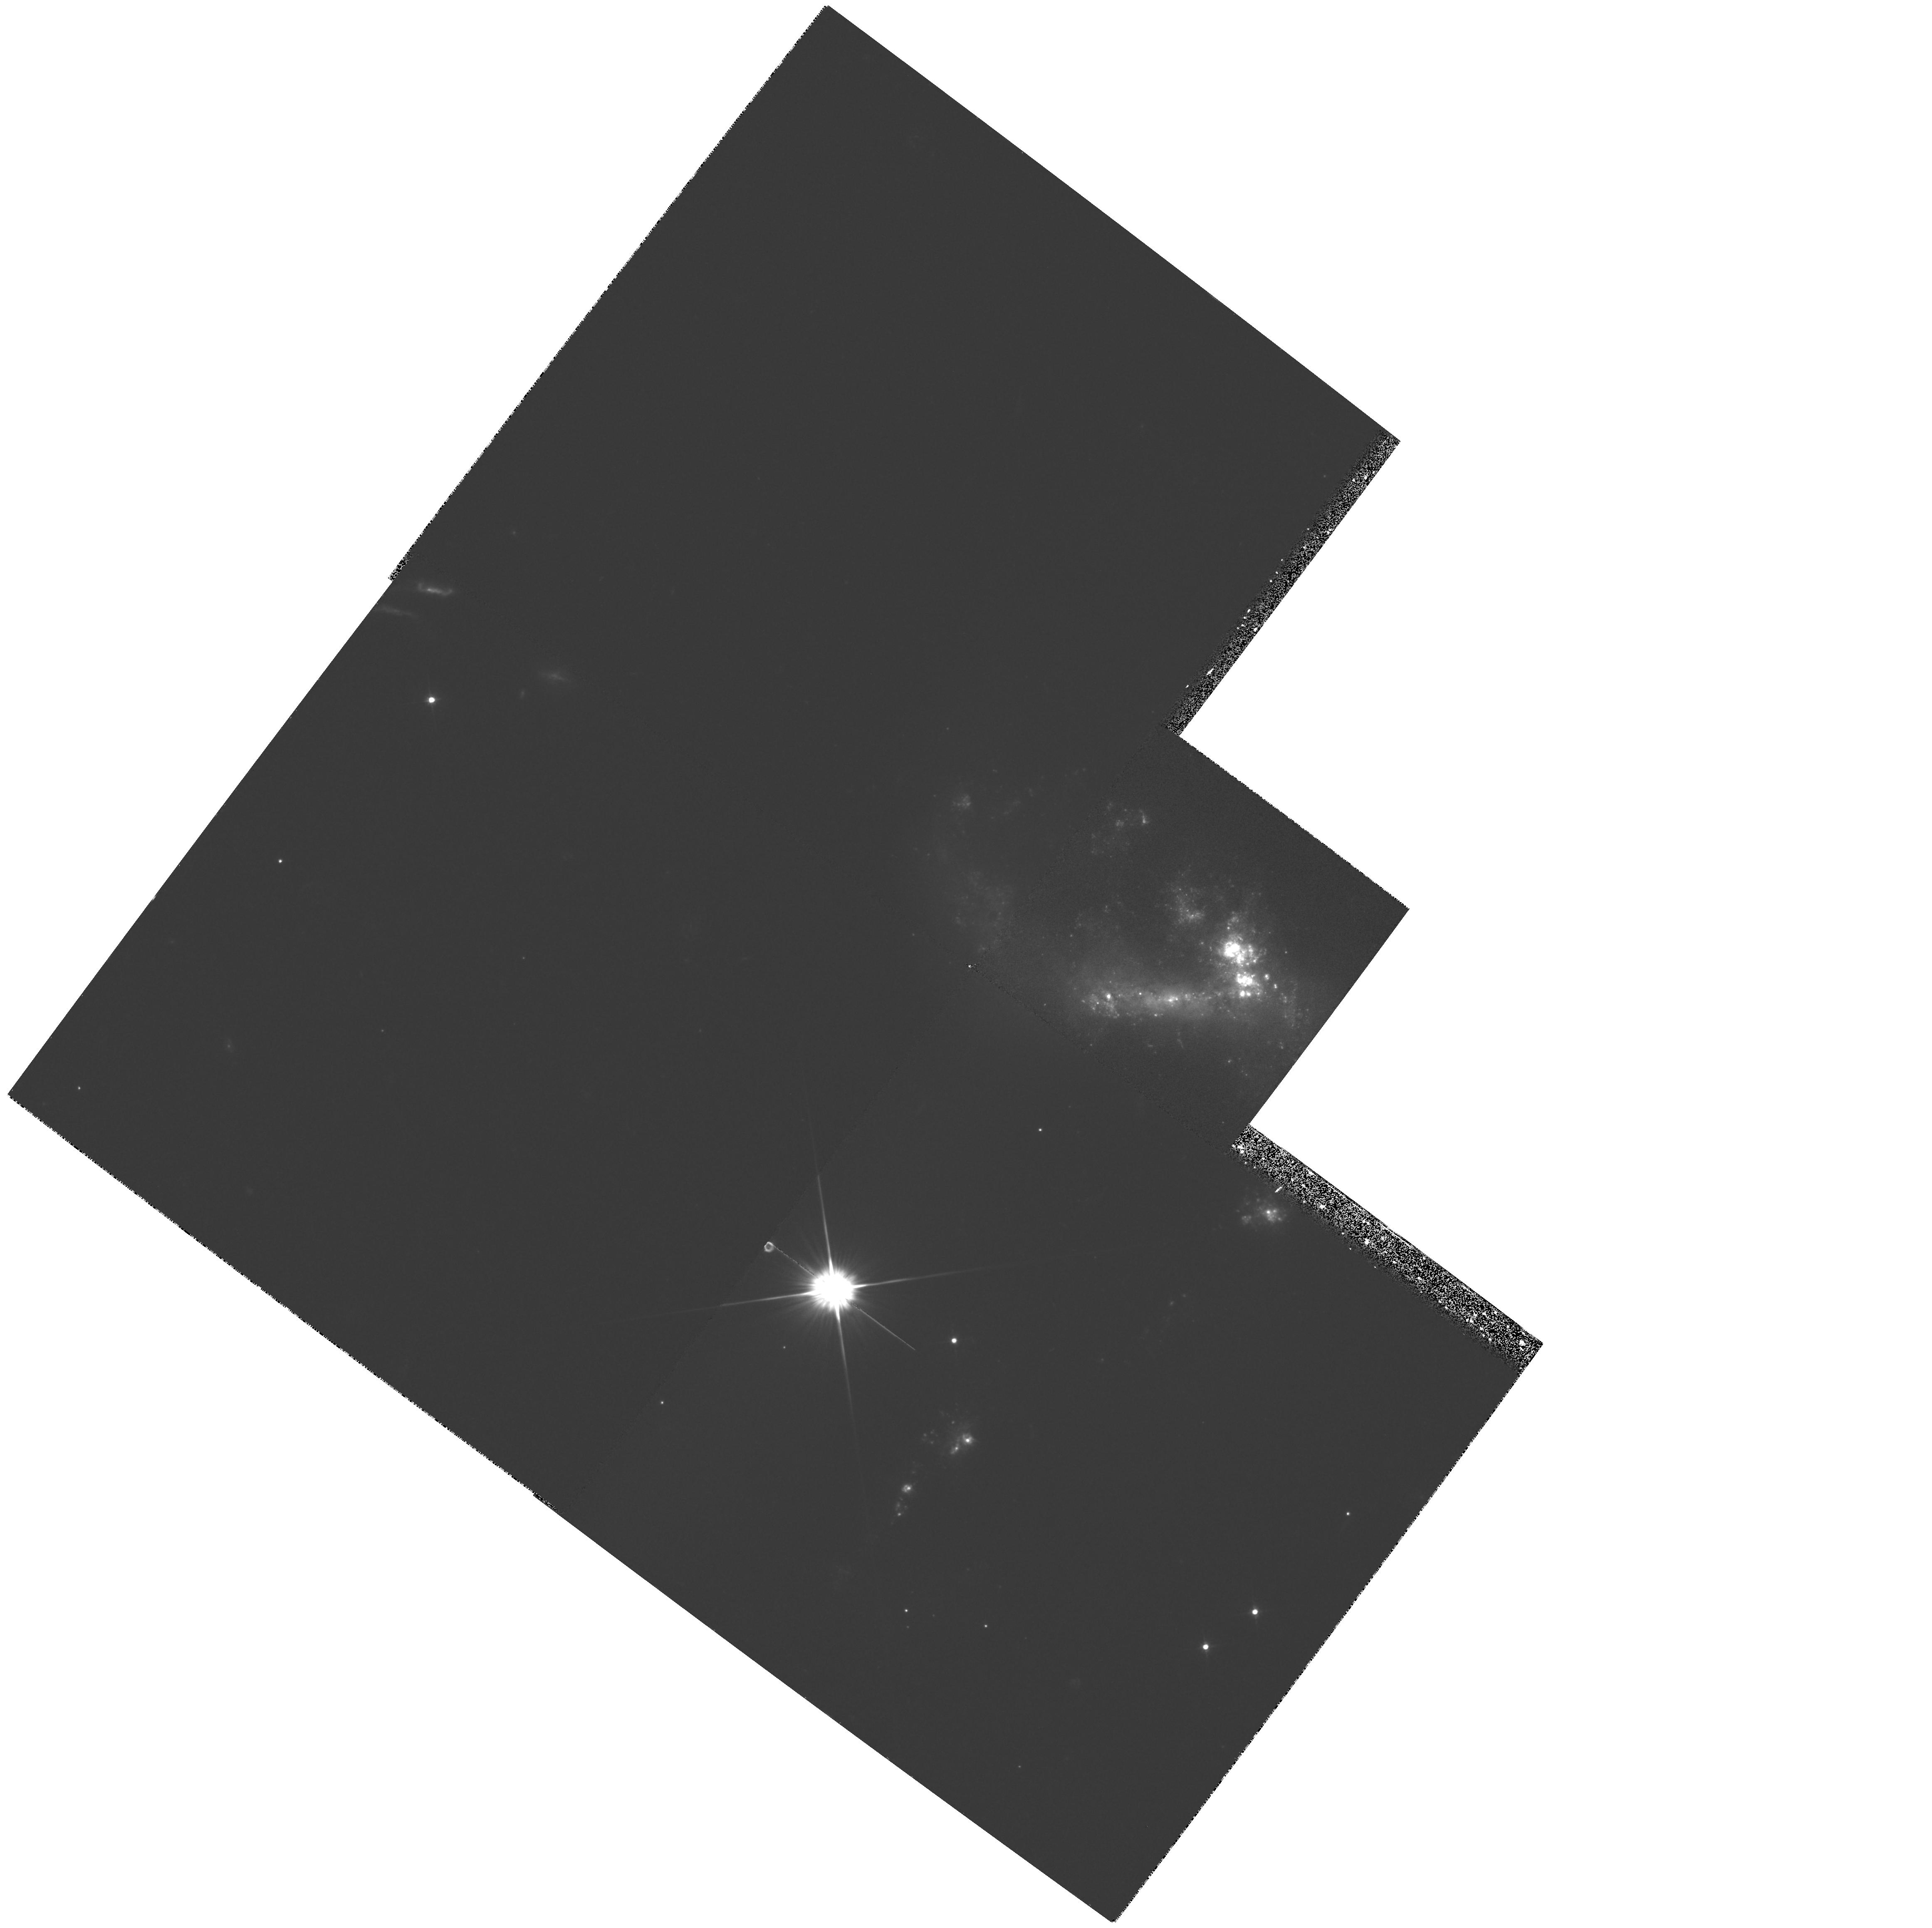
Target: NGC1741
Instrument: WFPC2/PC
Filter: F555W
Exposure: 21 min
Observation ID: hst_5900_01_wfpc2_pc_f555w_u2wm01

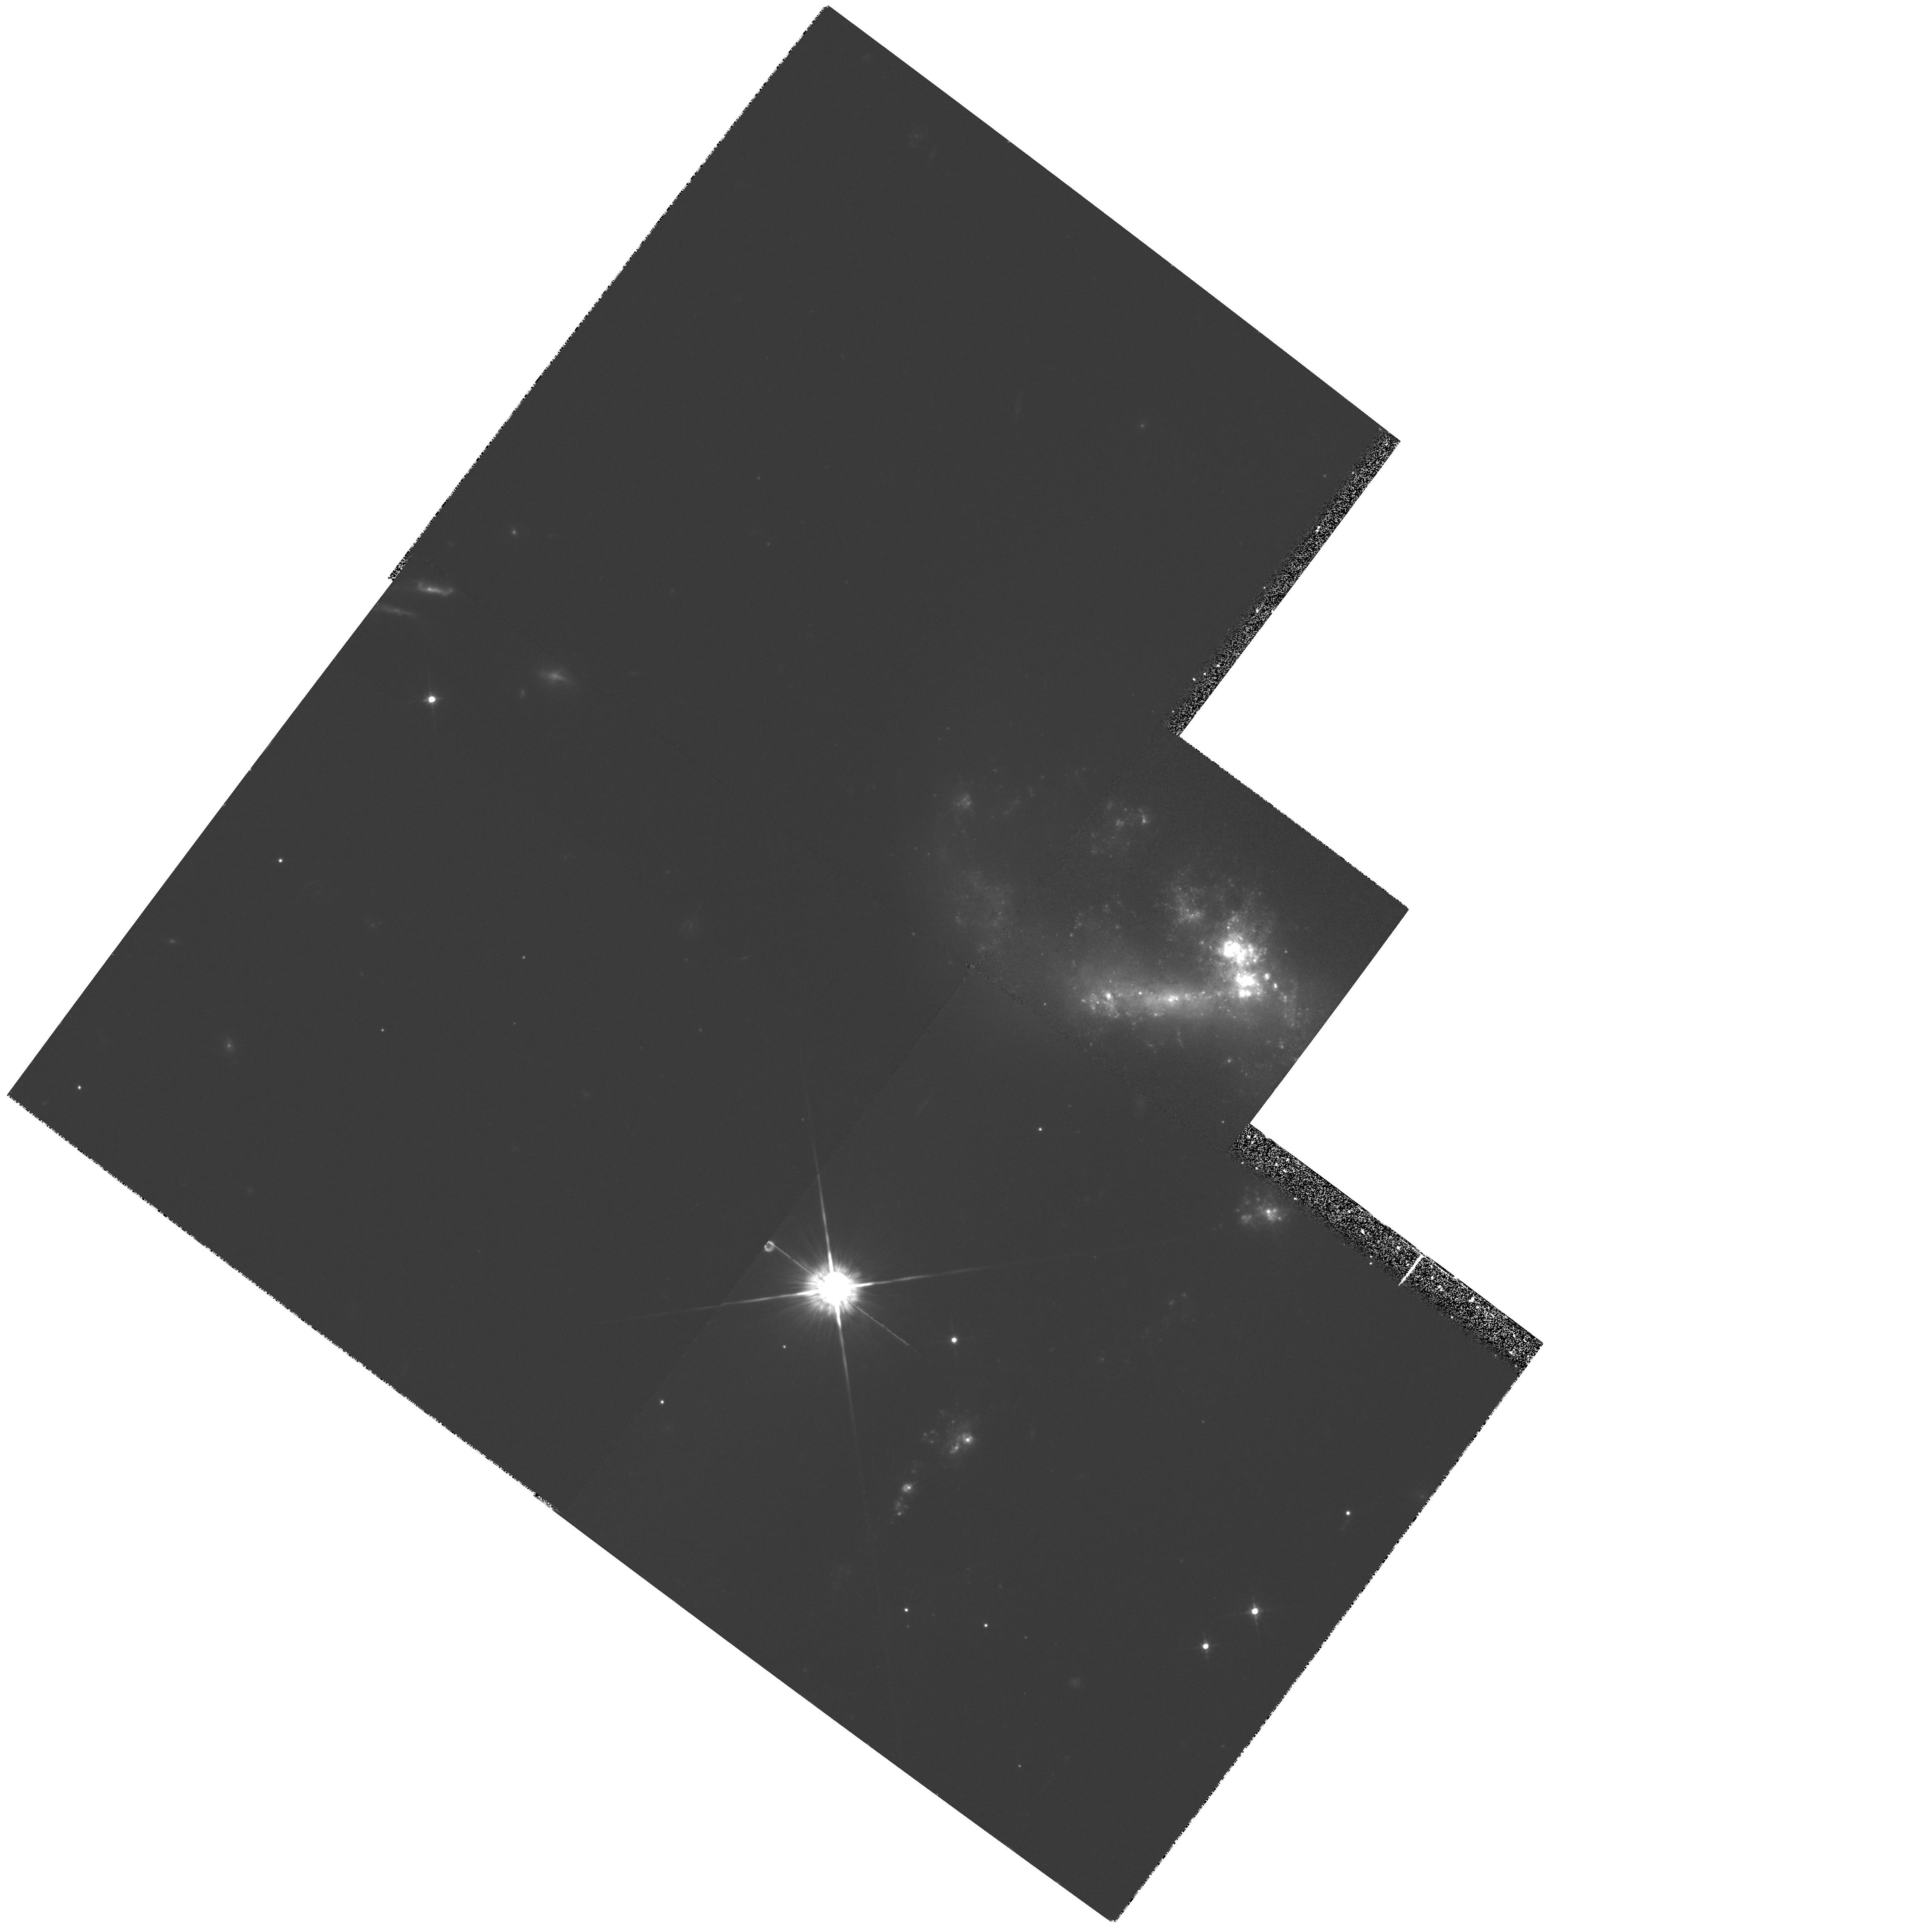
Target: NGC1741
Instrument: WFPC2/PC
Filter: F675W
Exposure: 28 min
Observation ID: hst_5900_01_wfpc2_pc_f675w_u2wm01

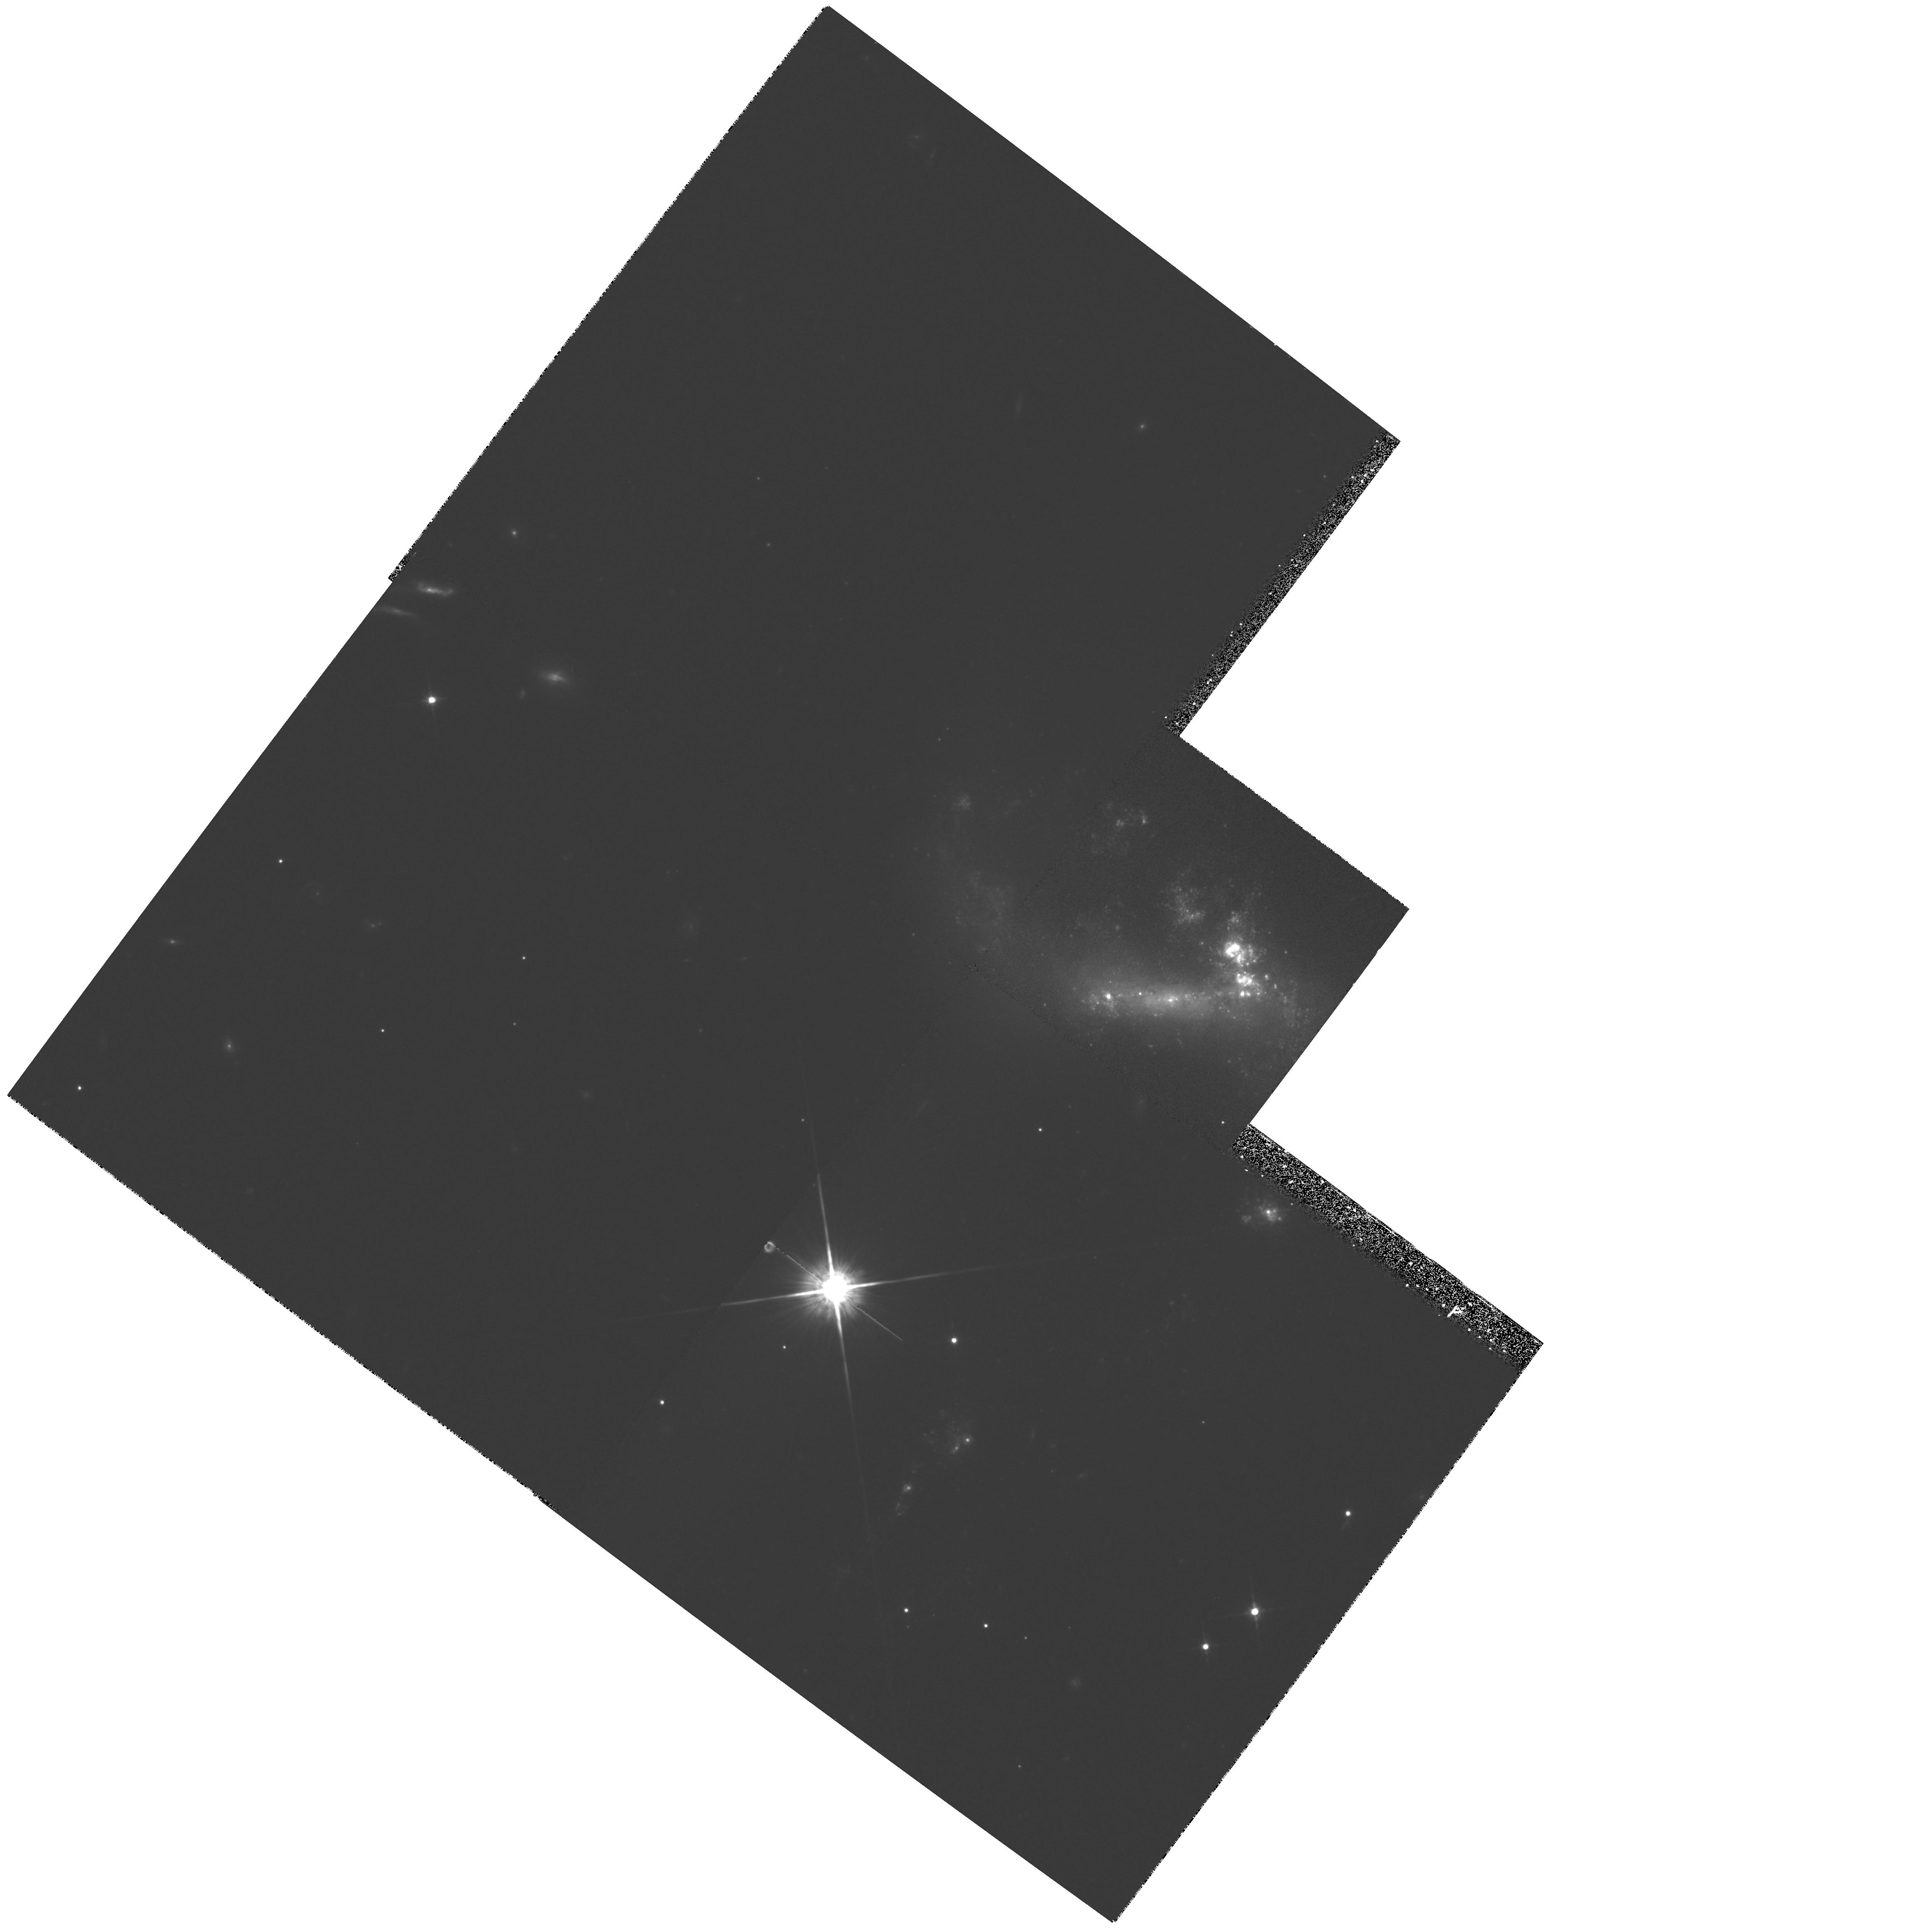
Target: NGC1741
Instrument: WFPC2/PC
Filter: F814W
Exposure: 28 min
Observation ID: hst_5900_01_wfpc2_pc_f814w_u2wm01

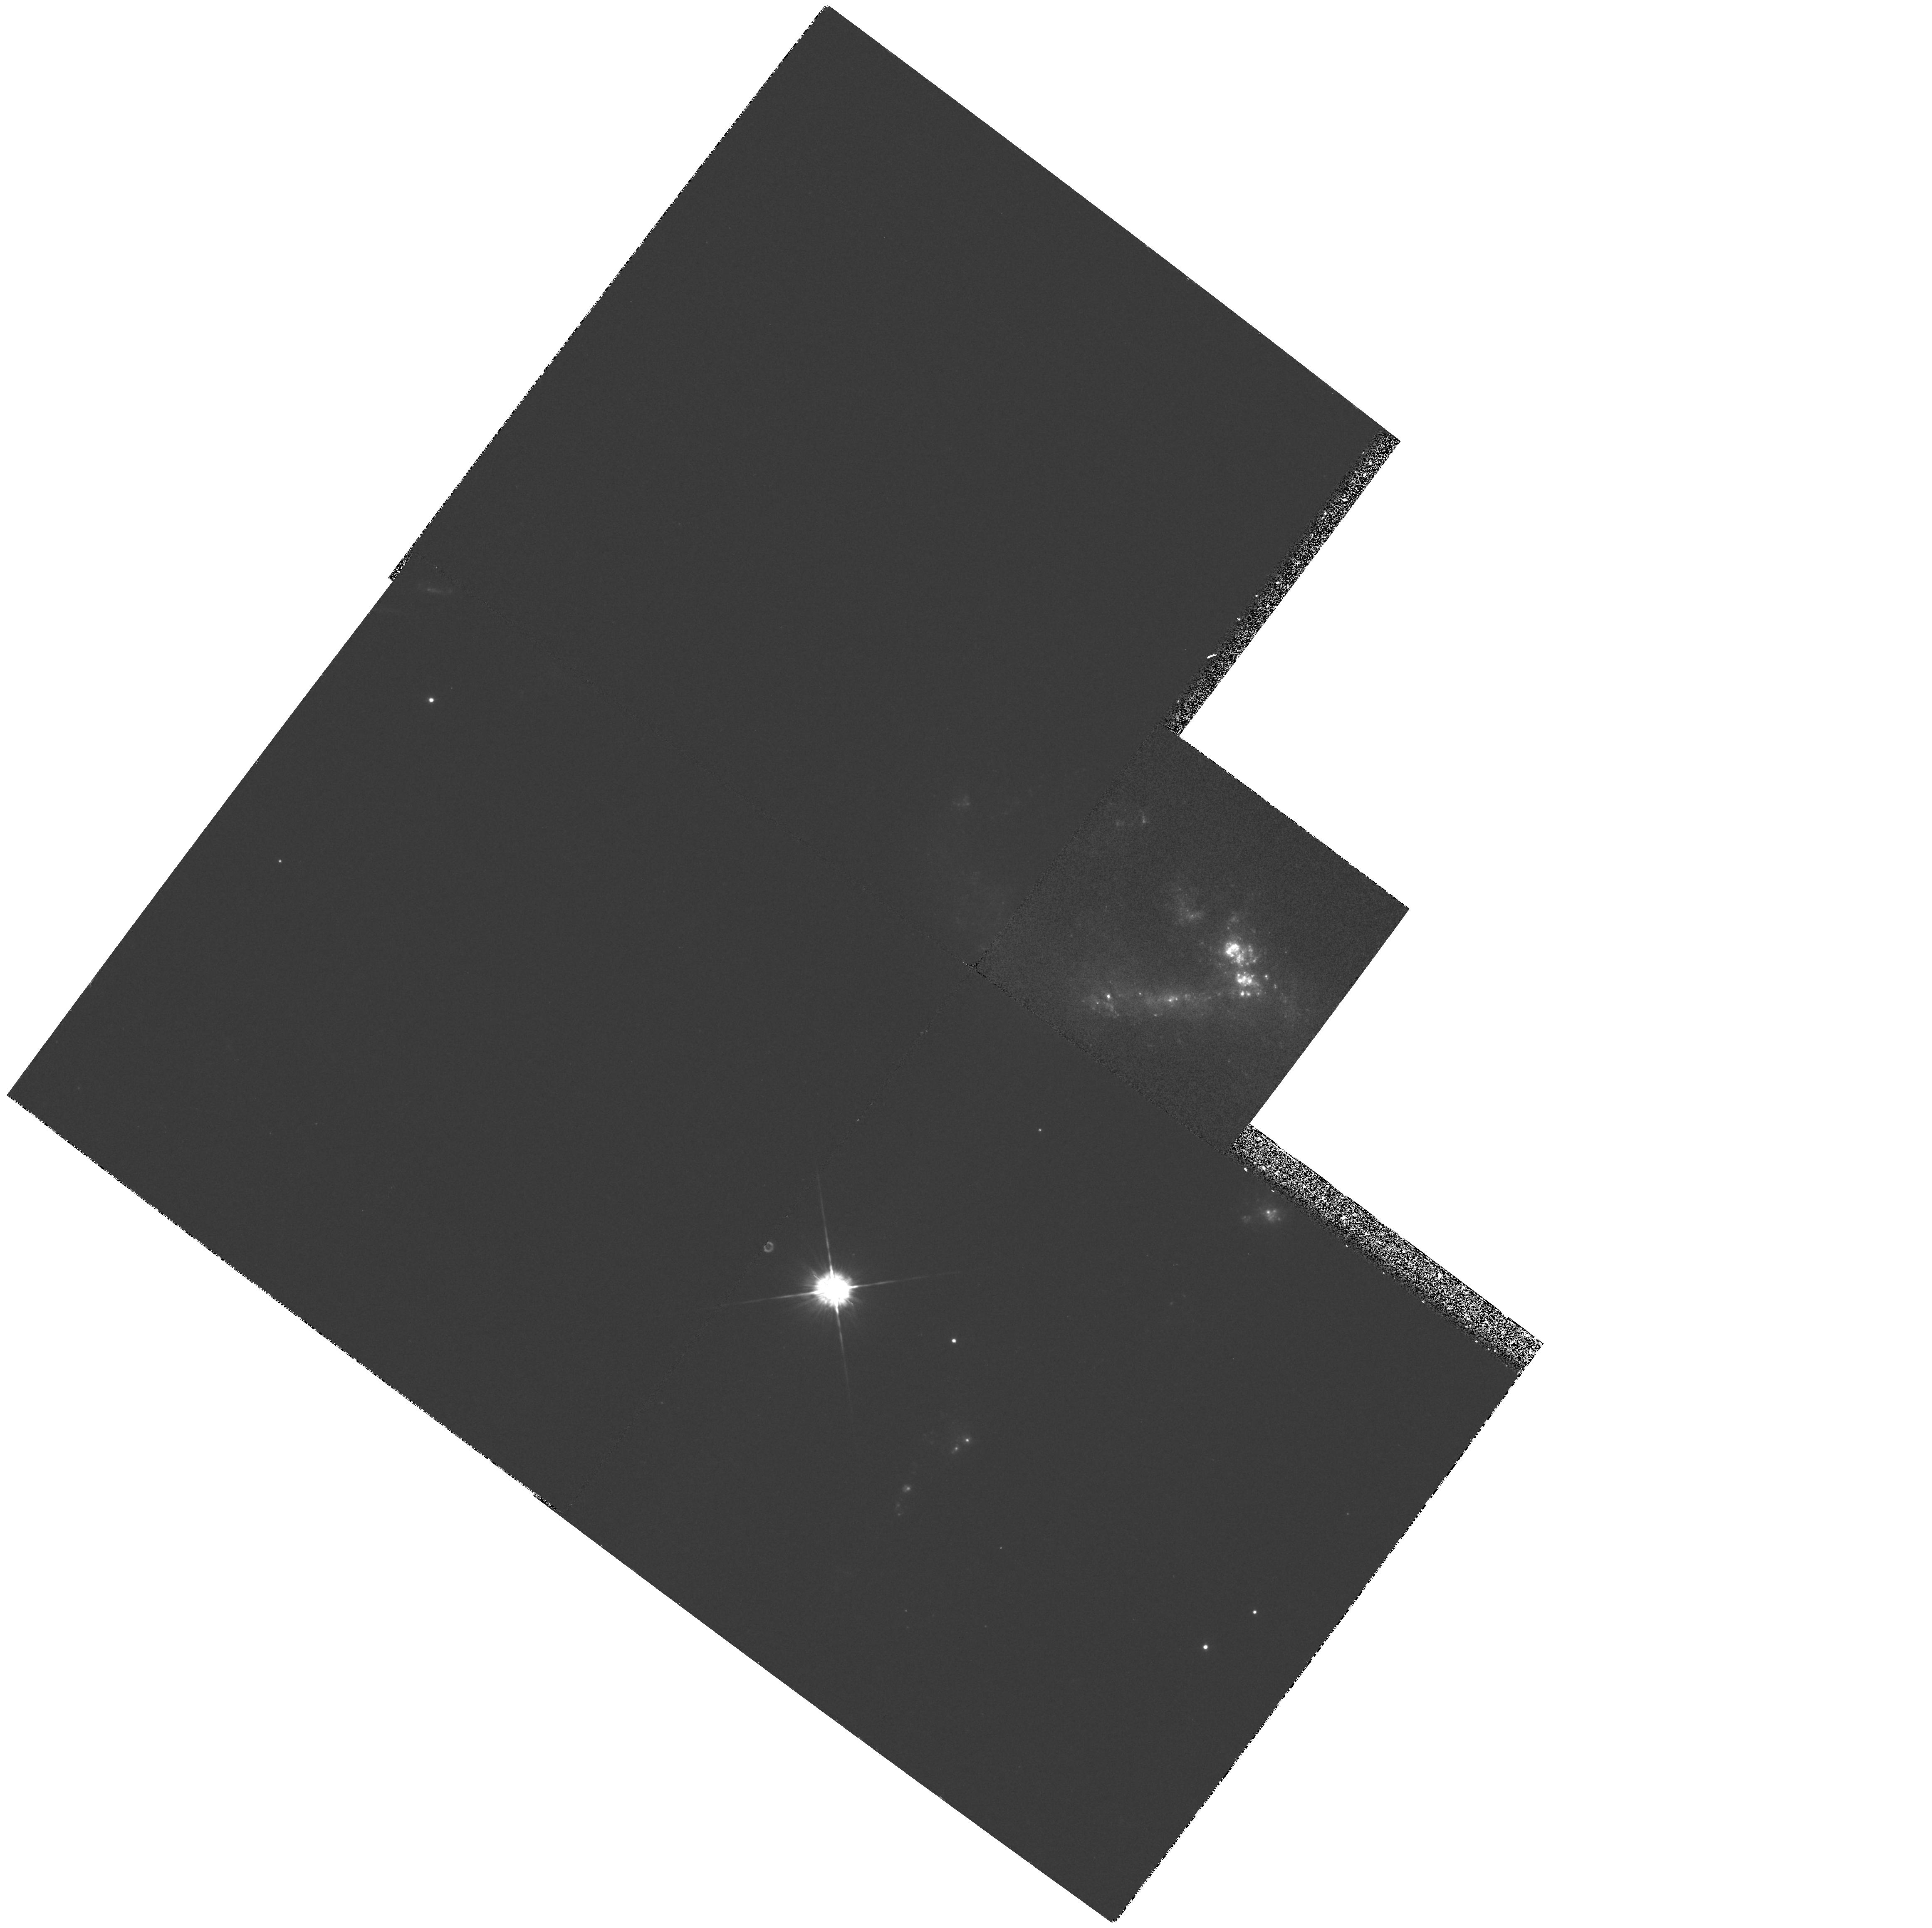
Target: NGC1741
Instrument: WFPC2/PC
Filter: F439W
Exposure: 30 min
Observation ID: hst_5900_01_wfpc2_pc_f439w_u2wm01

SPECTROSCOPY AND IMAGING OF STARBURST KNOTS IN WOLF-RAYET GALAXIES (PI: Conti, Peter S.)

Wolf-Rayet (W-R) galaxies are a subset of starburst galaxies observed at a propitious moment, soon after the onset of the burst of star formation, when a large number of the most massive stars have evolved to the W-R stage. HST UV images of 17 of these galaxies, obtained as part of Cycle 2, revealed that the O, B, and W-R stars in the starbursts are clustered within intense, compact knots. We now propose a detailed investigation, employing both optical images and UV spectra, of the recently discovered starburst knots in 3 such W-R galaxies: He2-10, NGC3125, and NGC1741. WFPC2 optical photometry of individual knots will be used with spectral synthesis models to constrain the ages of the starburst events in the knots. If the initial mass function is ``normal'', and there are no lower mass cut-offs in this kind of star formation, the superior imaging of HST should allow detection of the knots in contrast against the host galaxy continuum. GHRS UV spectra of starburst regions can be used in a spectral synthesis analysis to determine their hot star populations and to constrain the parameters of their initial mass functions. The physical parameters of such regions located in each of two galaxies of an interacting pair will be compared. All three of our proposed target galaxies are known merger remnants or merger candidates. The intense bursts of star formation in the compact knots observed in W-R galaxies may have been triggered by these galaxy - galaxy interactions.